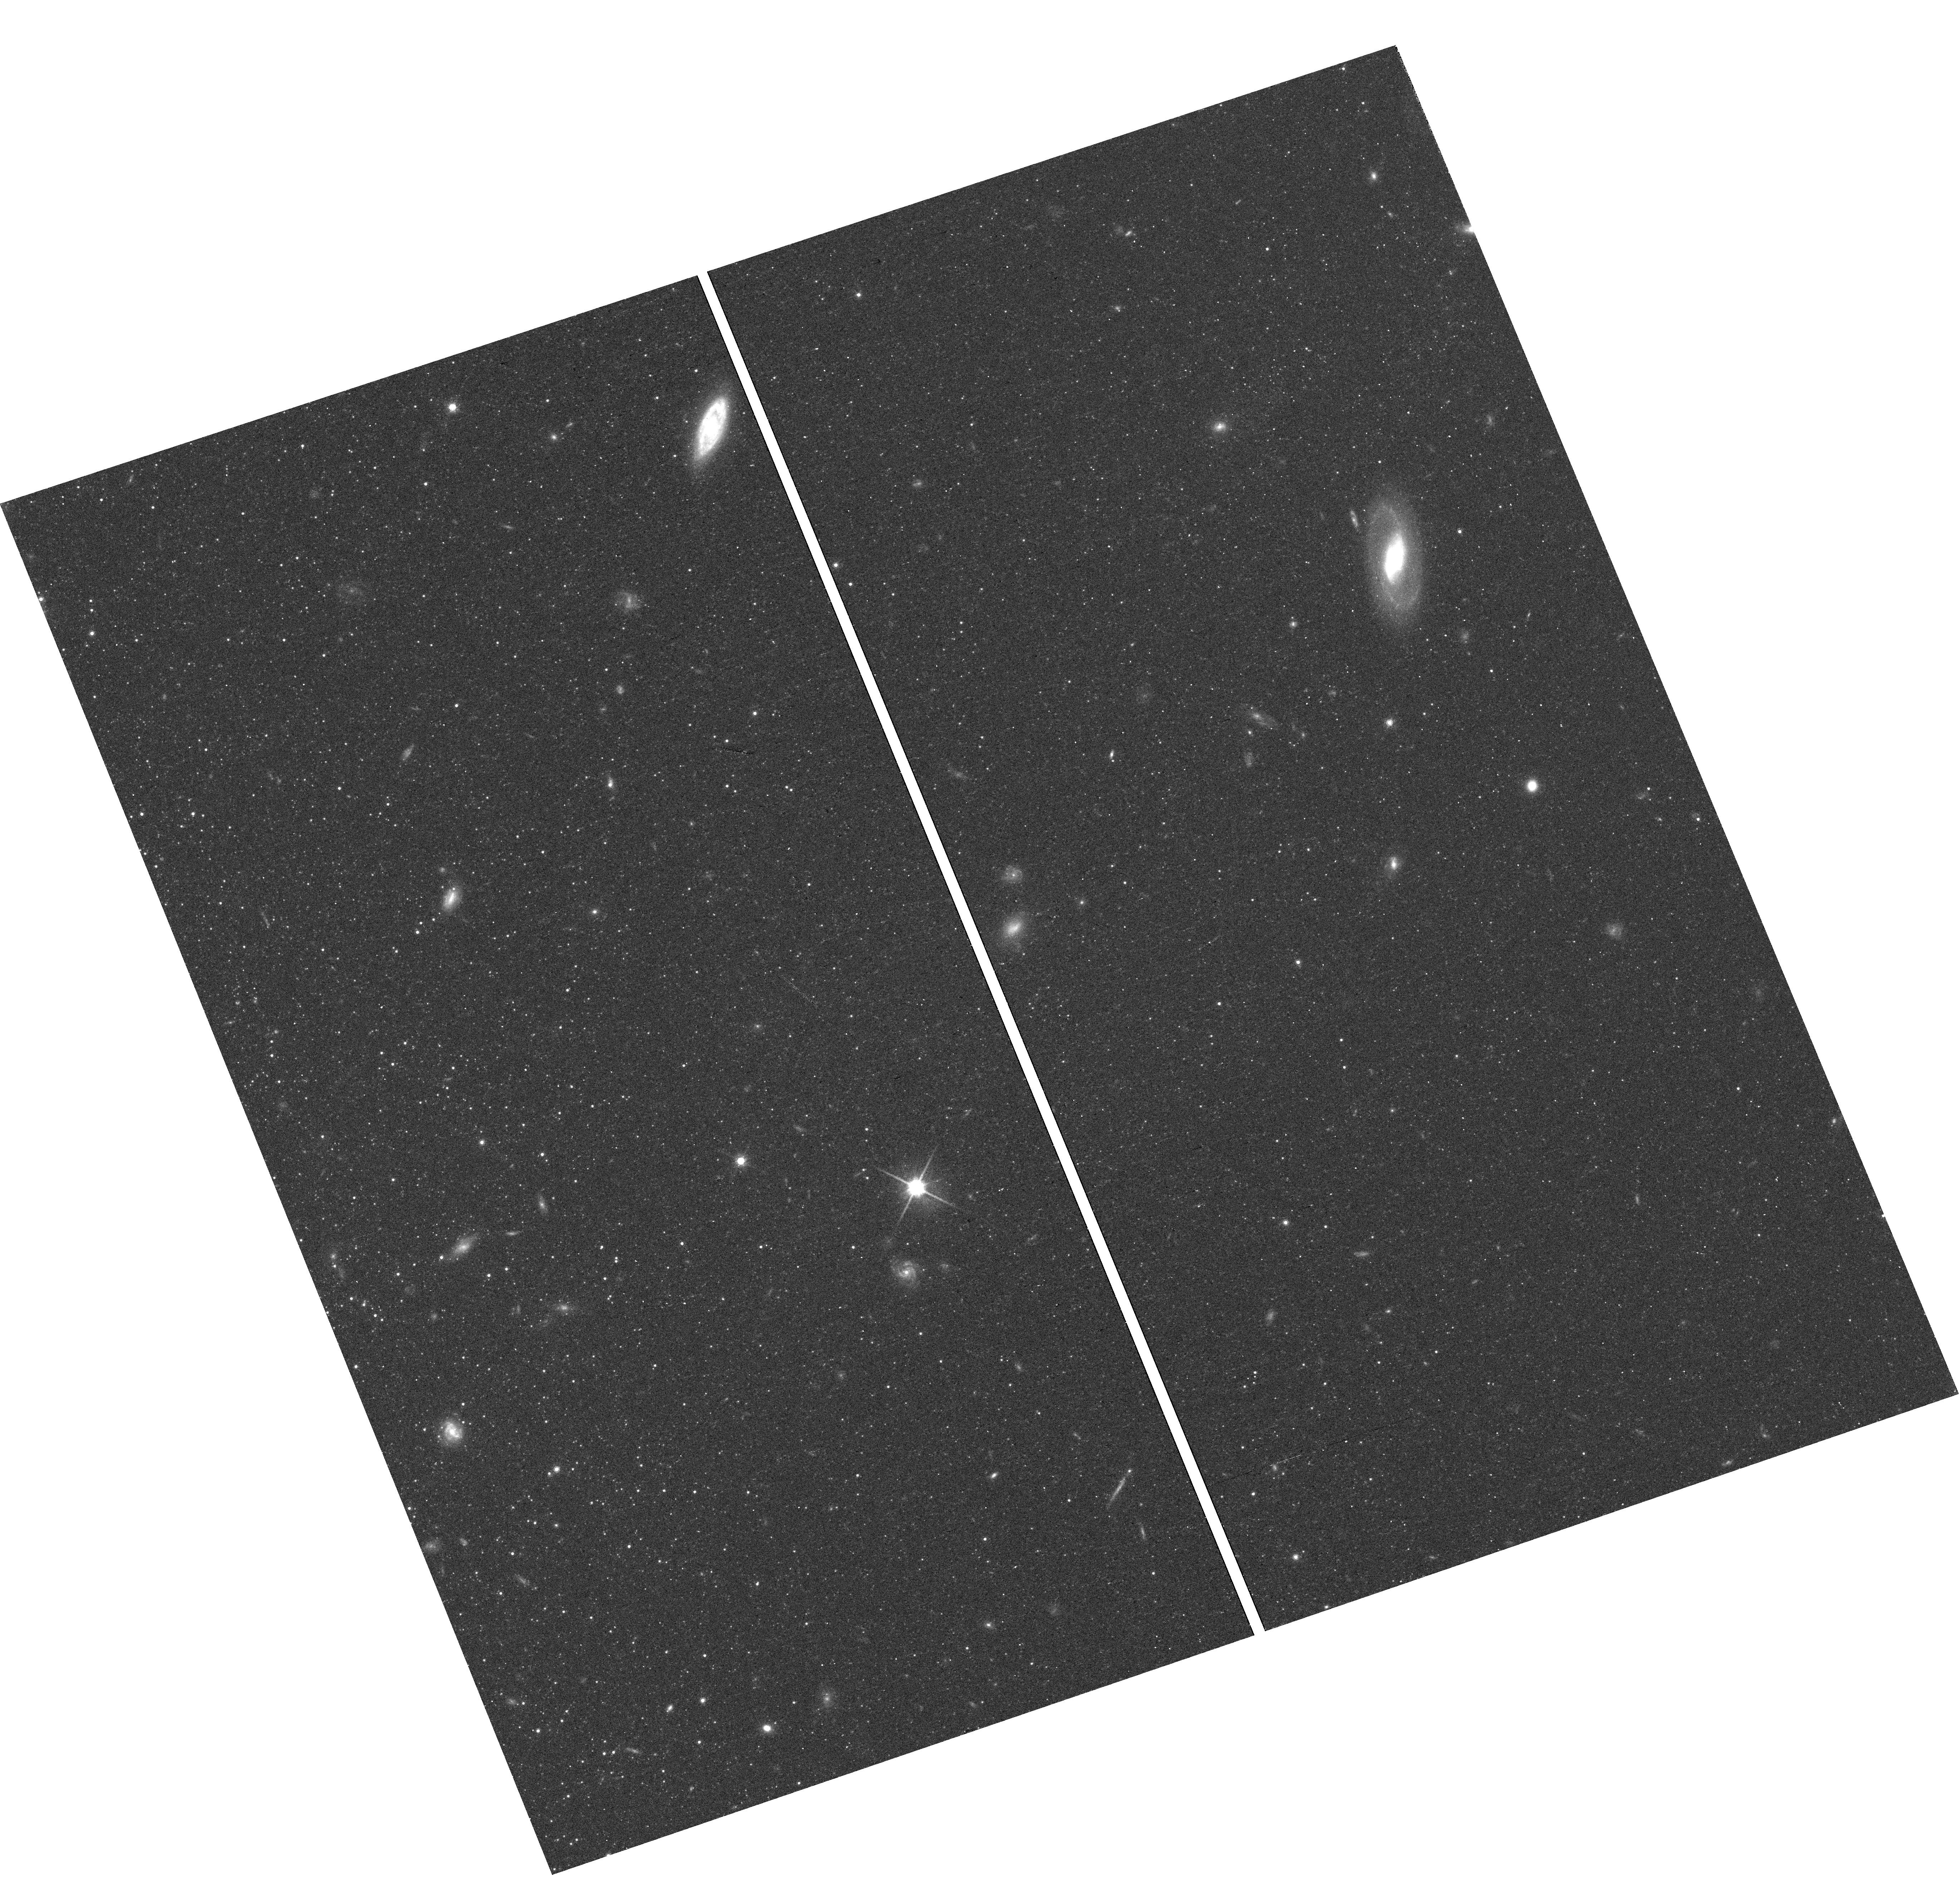
Target: field at RA 13.471°, Dec -37.607°
Instrument: WFC3/UVIS
Filter: F814W
Exposure: 25 min
Observation ID: hst_13461_01_wfc3_uvis_f814w_ic8d01

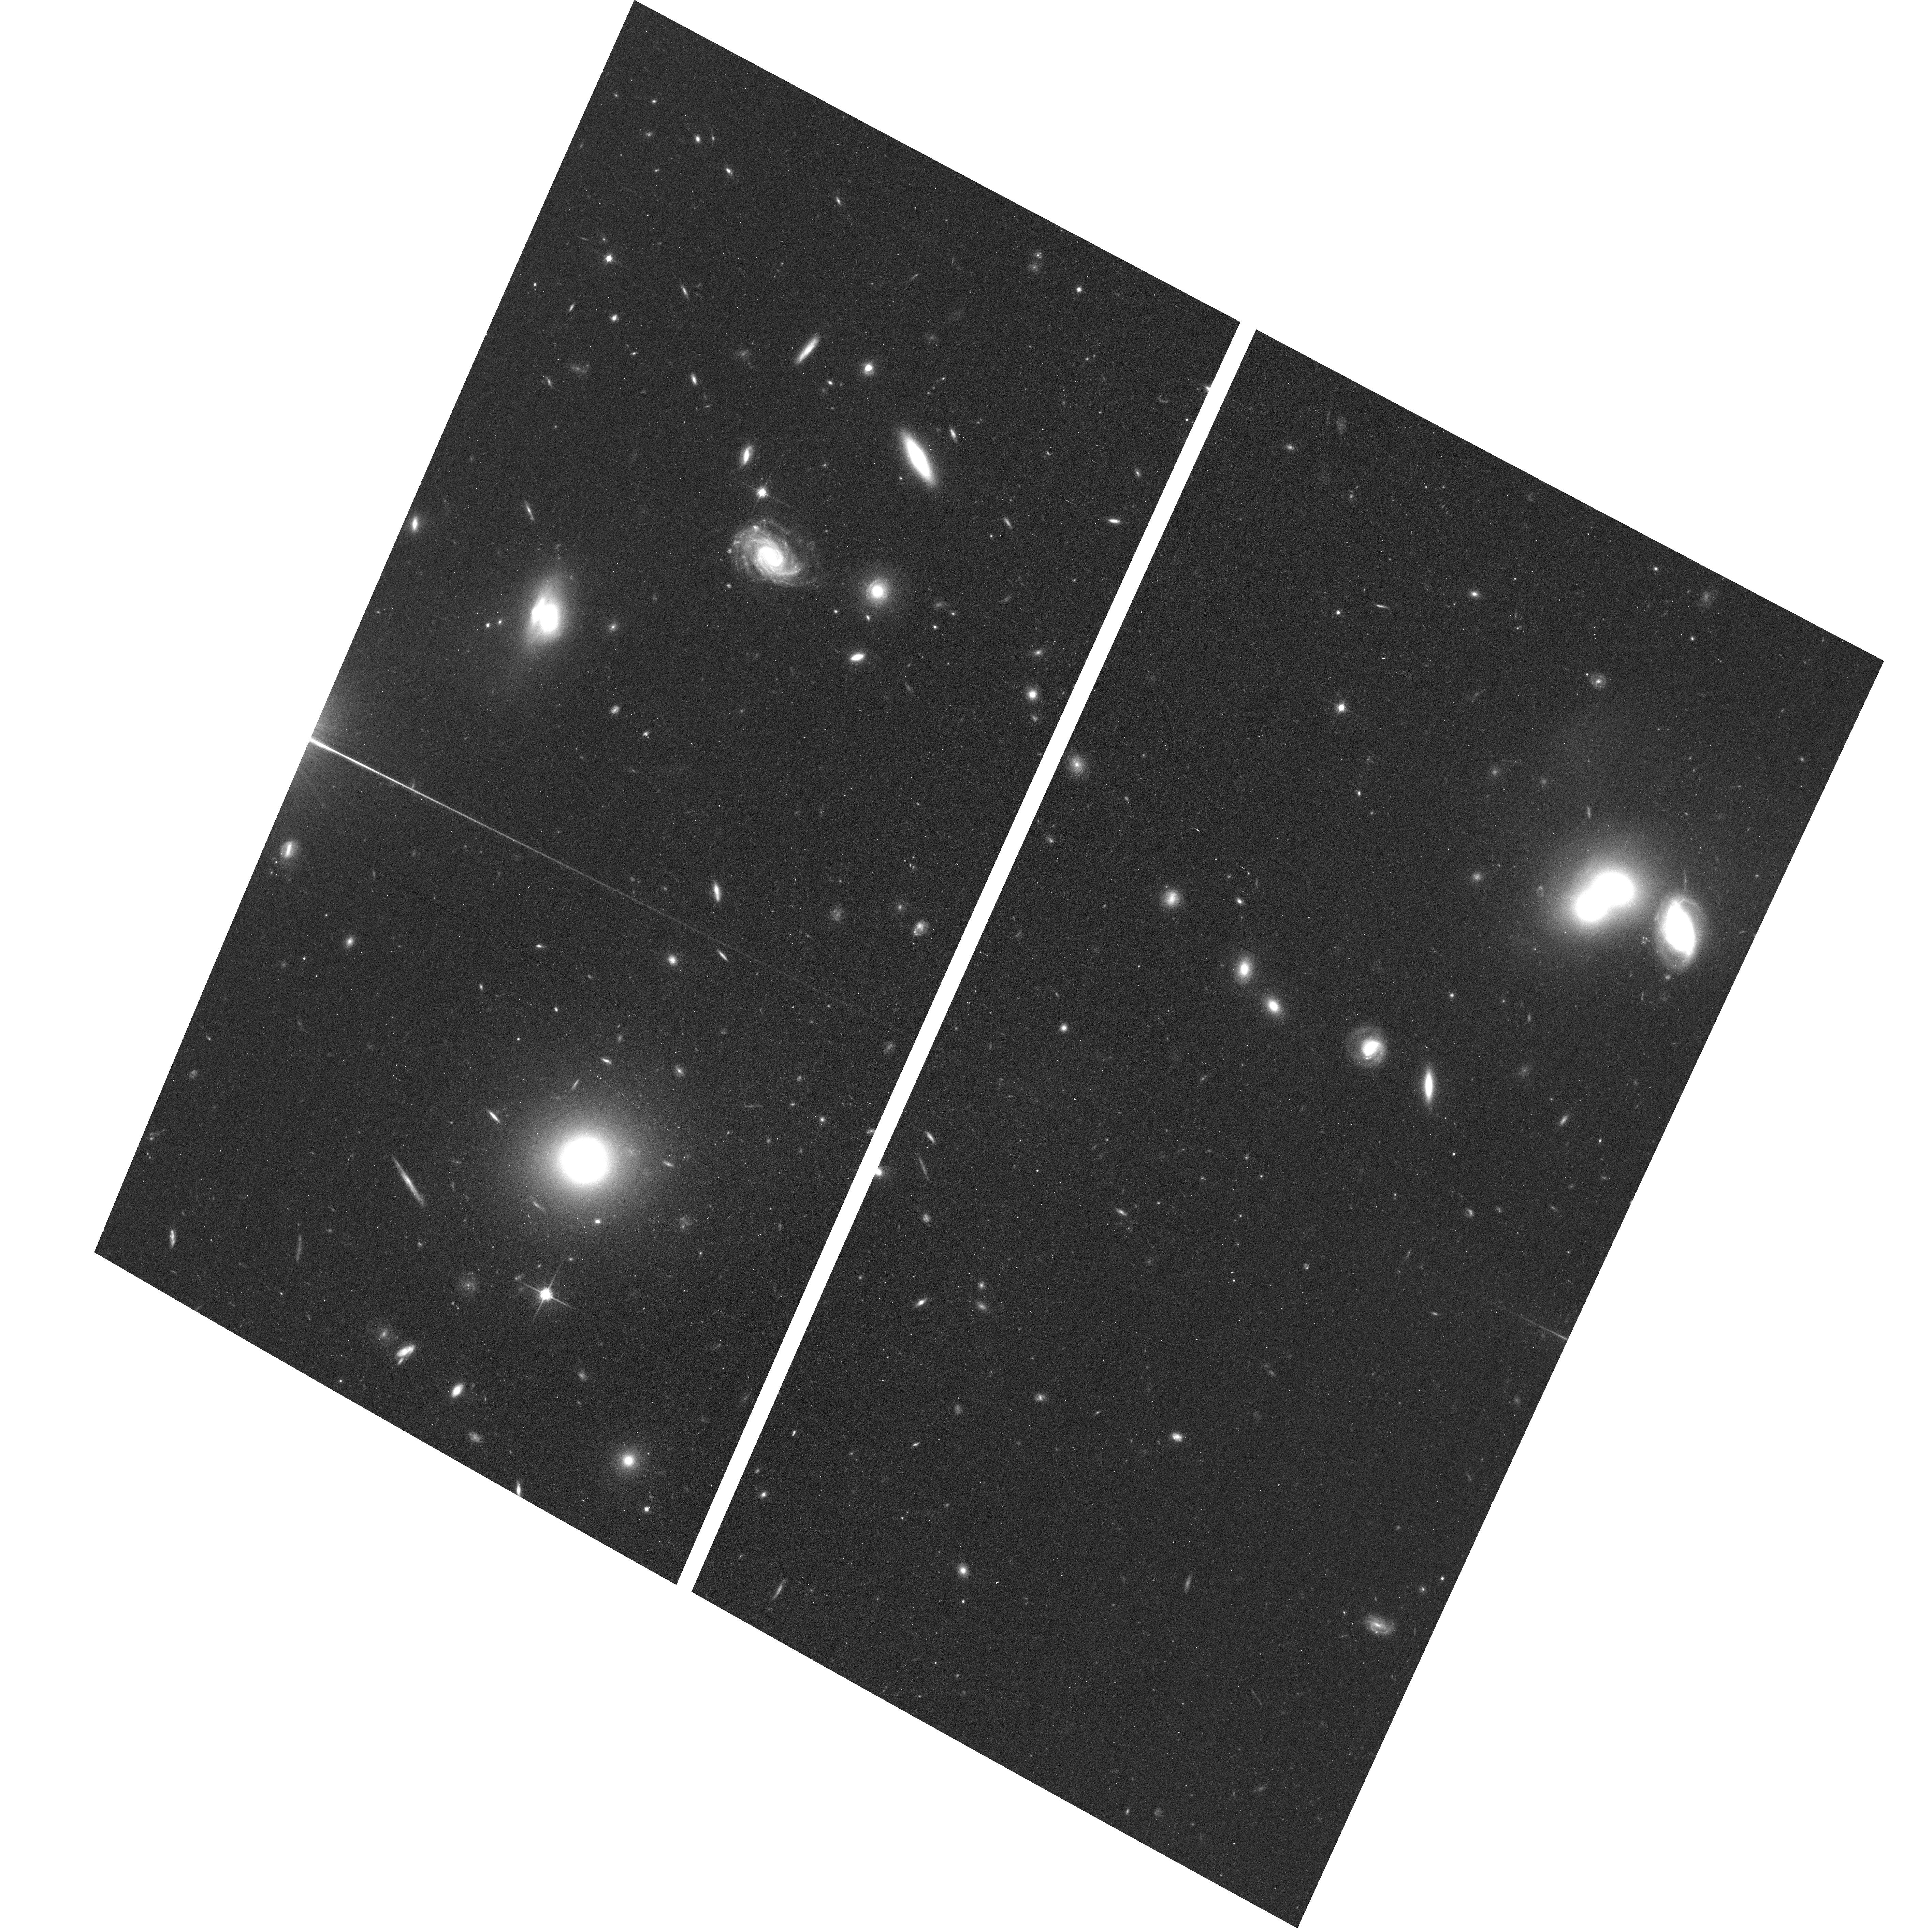
Target: NGC-300-OUTER-2
Instrument: ACS/WFC
Filter: F814W
Exposure: 23 min
Observation ID: hst_13461_02_acs_wfc_f814w_jc8d02

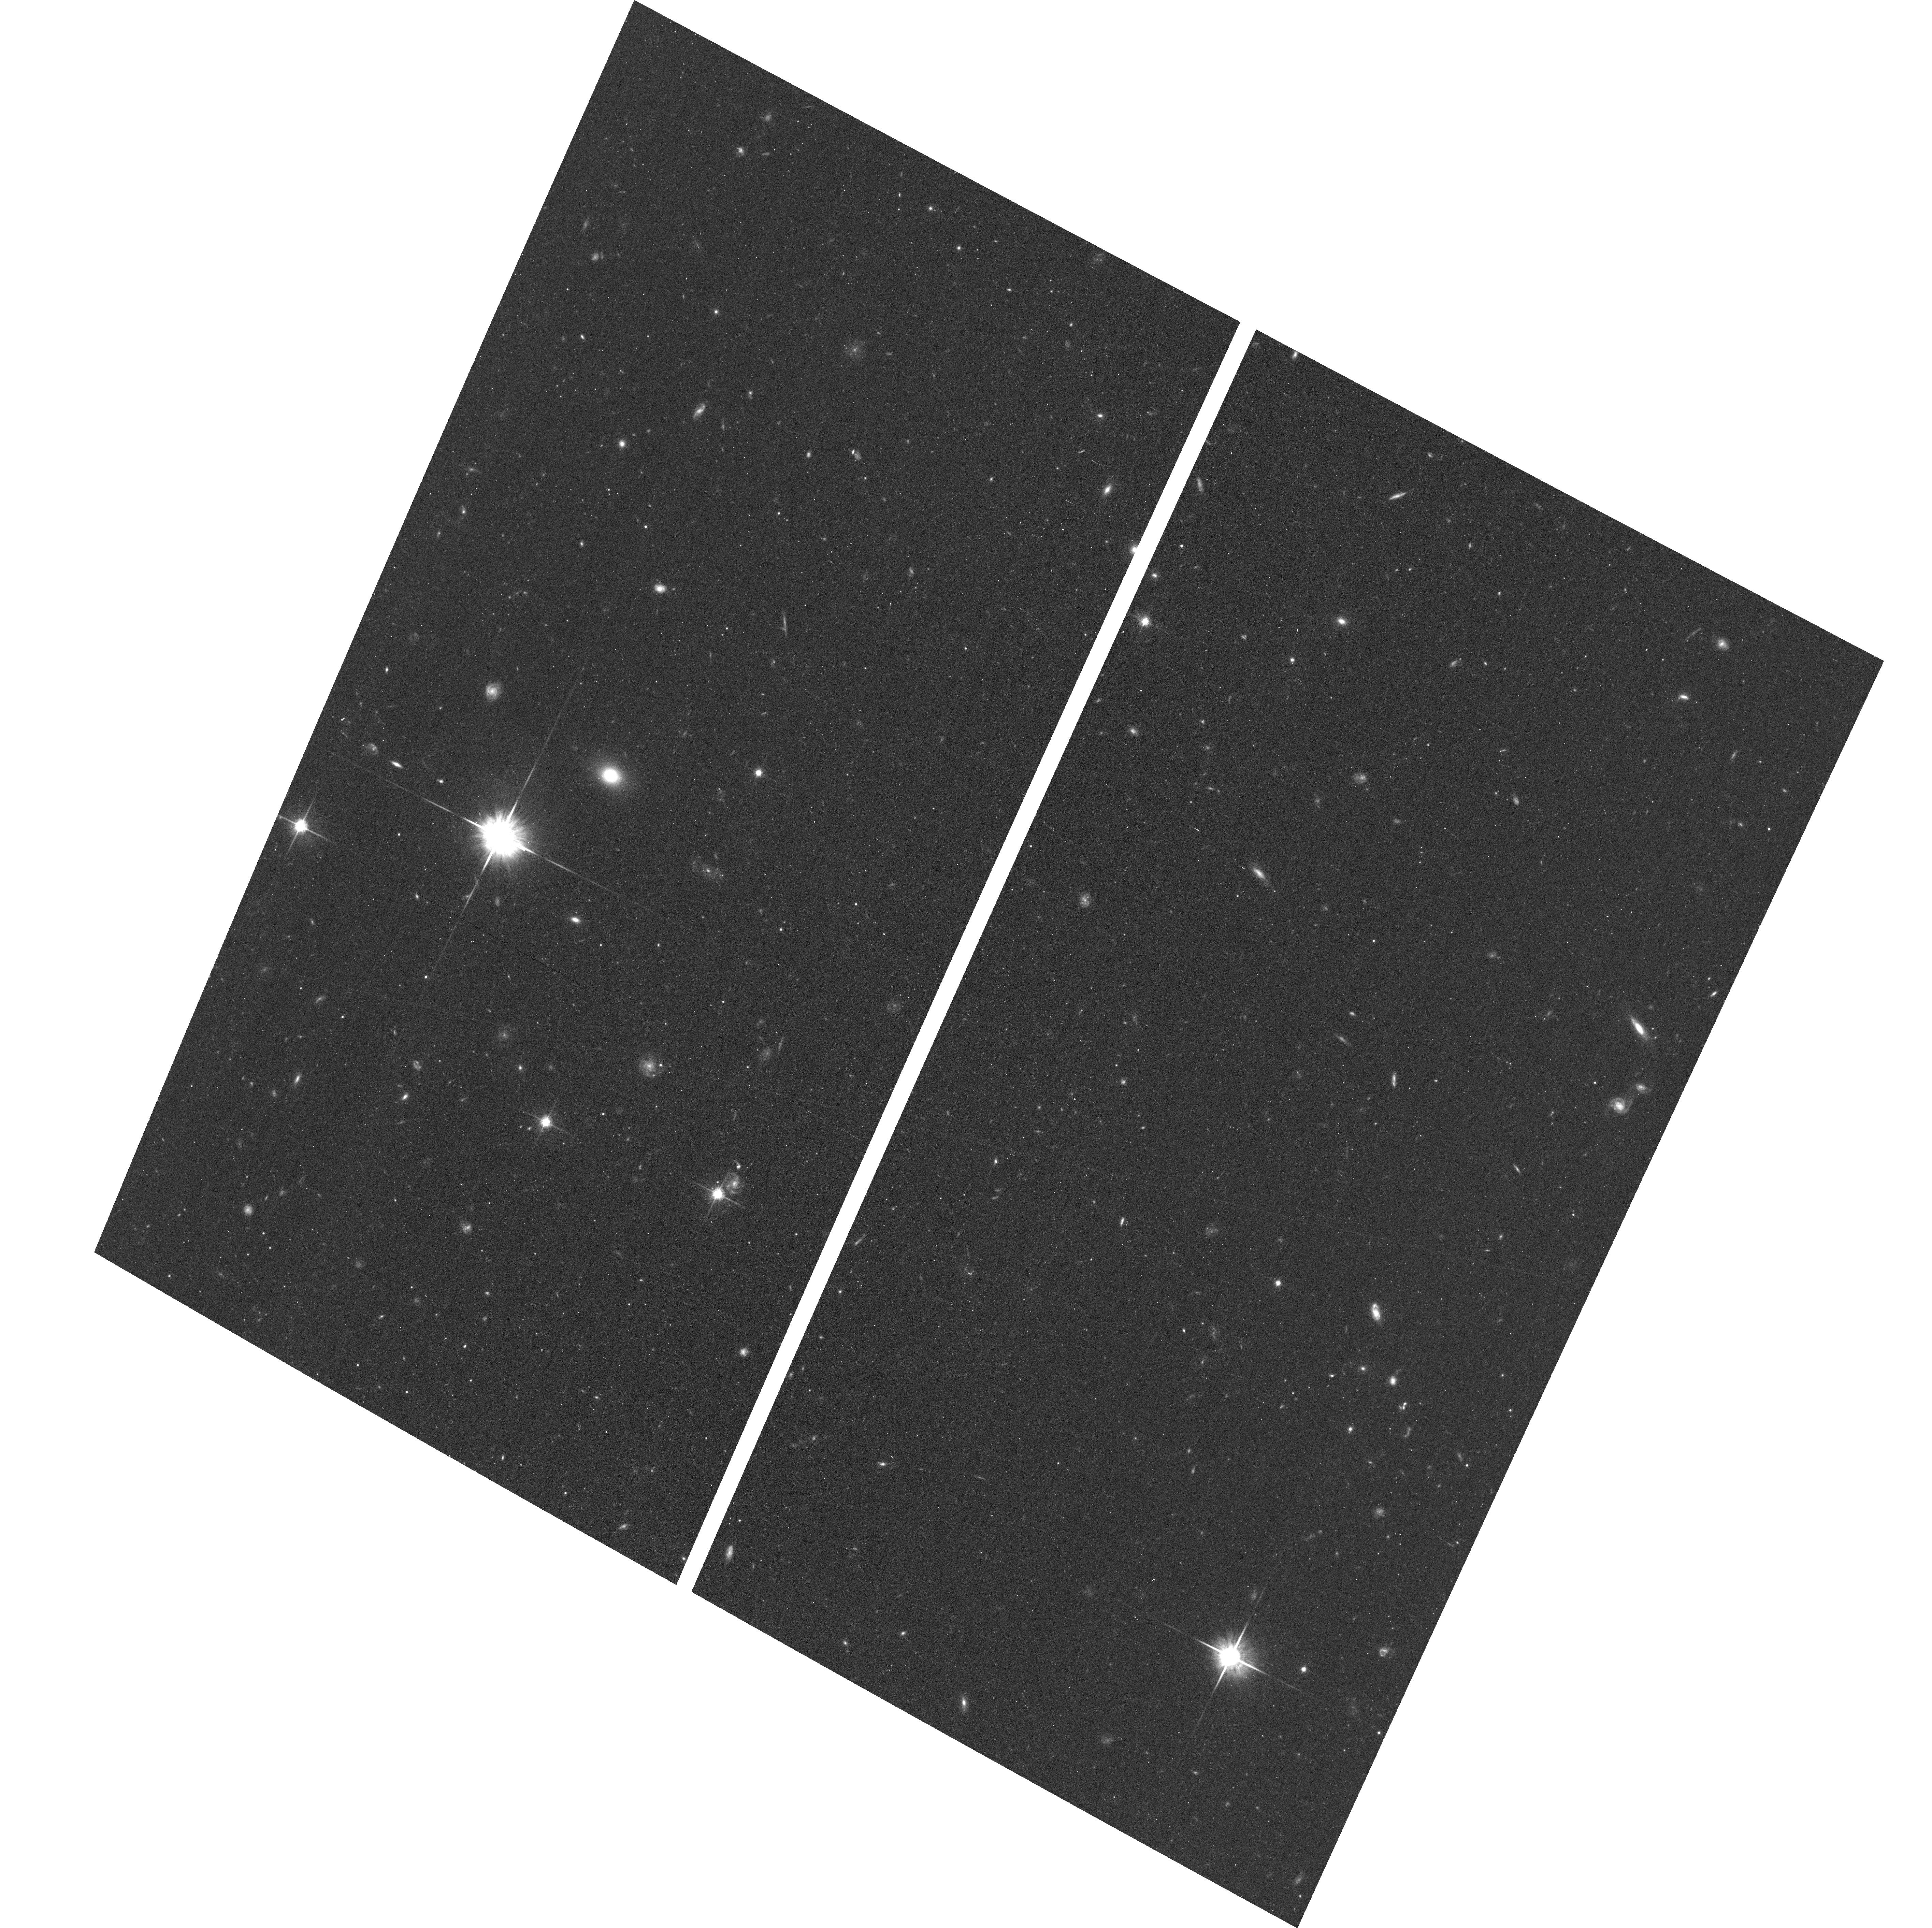
Target: NGC-300-OUTER-1
Instrument: ACS/WFC
Filter: F814W
Exposure: 23 min
Observation ID: hst_13461_01_acs_wfc_f814w_jc8d01

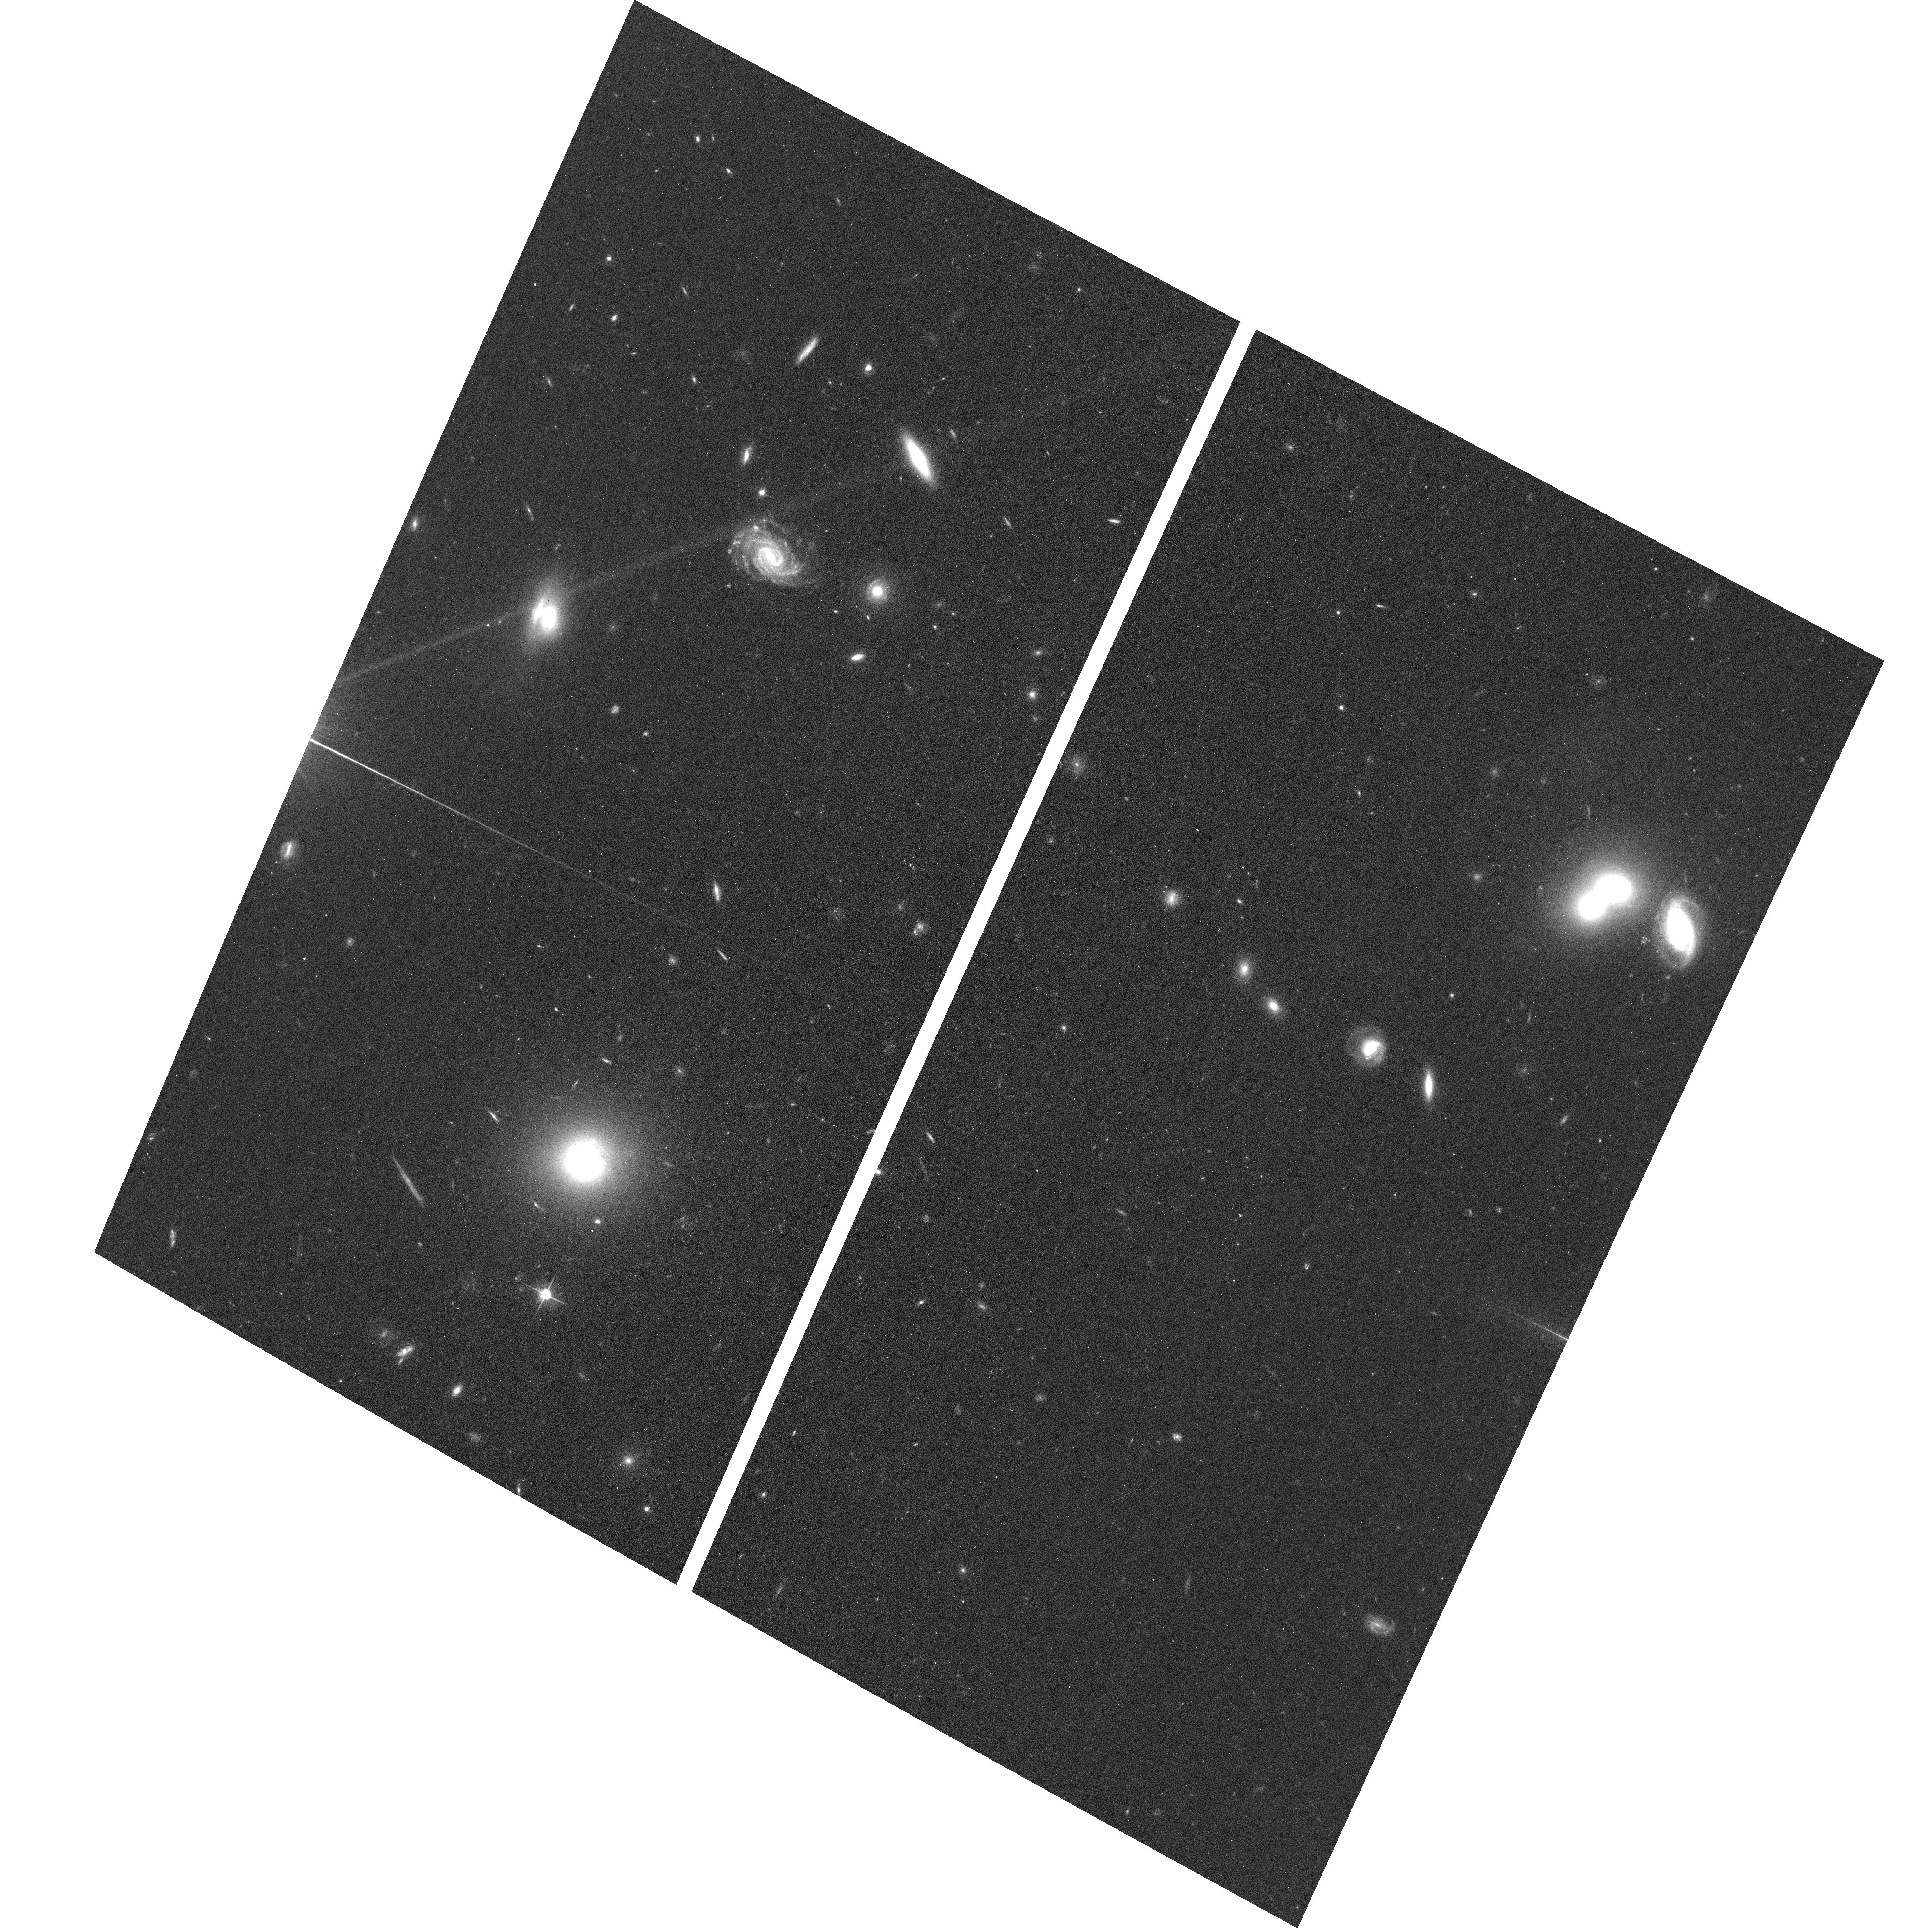
Target: NGC-300-OUTER-2
Instrument: ACS/WFC
Filter: F606W
Exposure: 15 min
Observation ID: hst_13461_02_acs_wfc_f606w_jc8d02

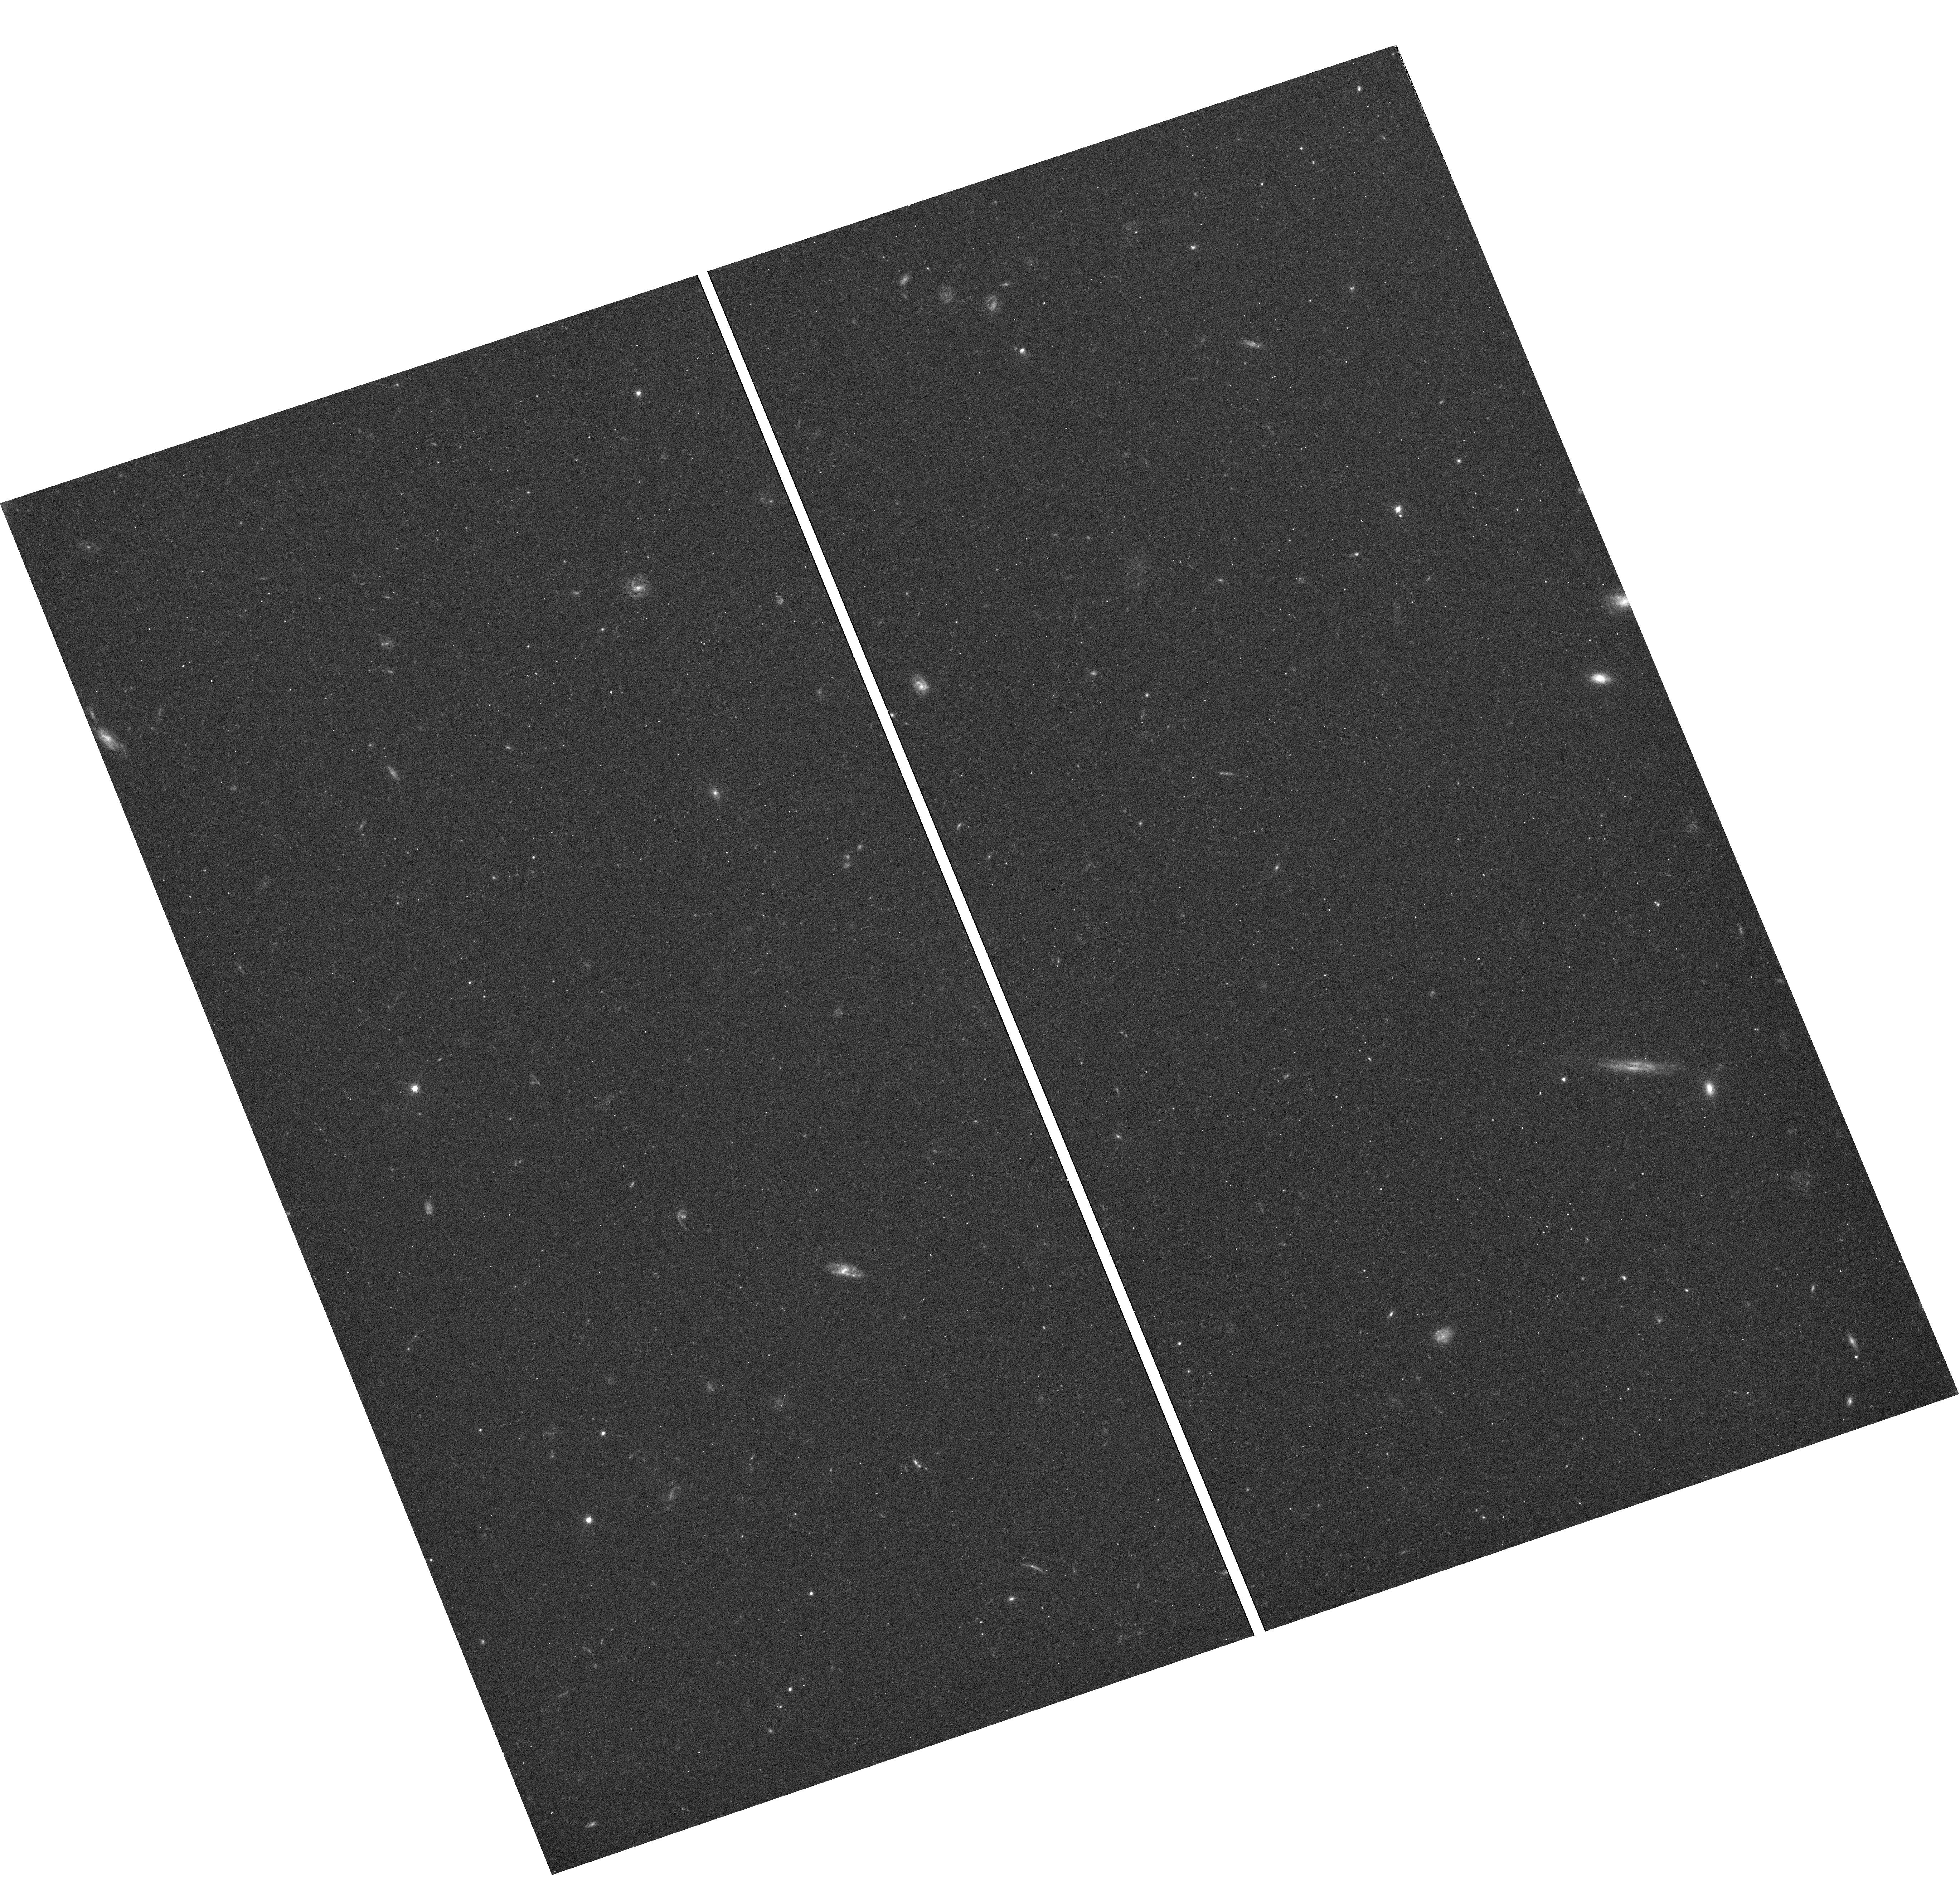
Target: field at RA 13.241°, Dec -37.538°
Instrument: WFC3/UVIS
Filter: F606W
Exposure: 17 min
Observation ID: hst_13461_02_wfc3_uvis_f606w_ic8d02

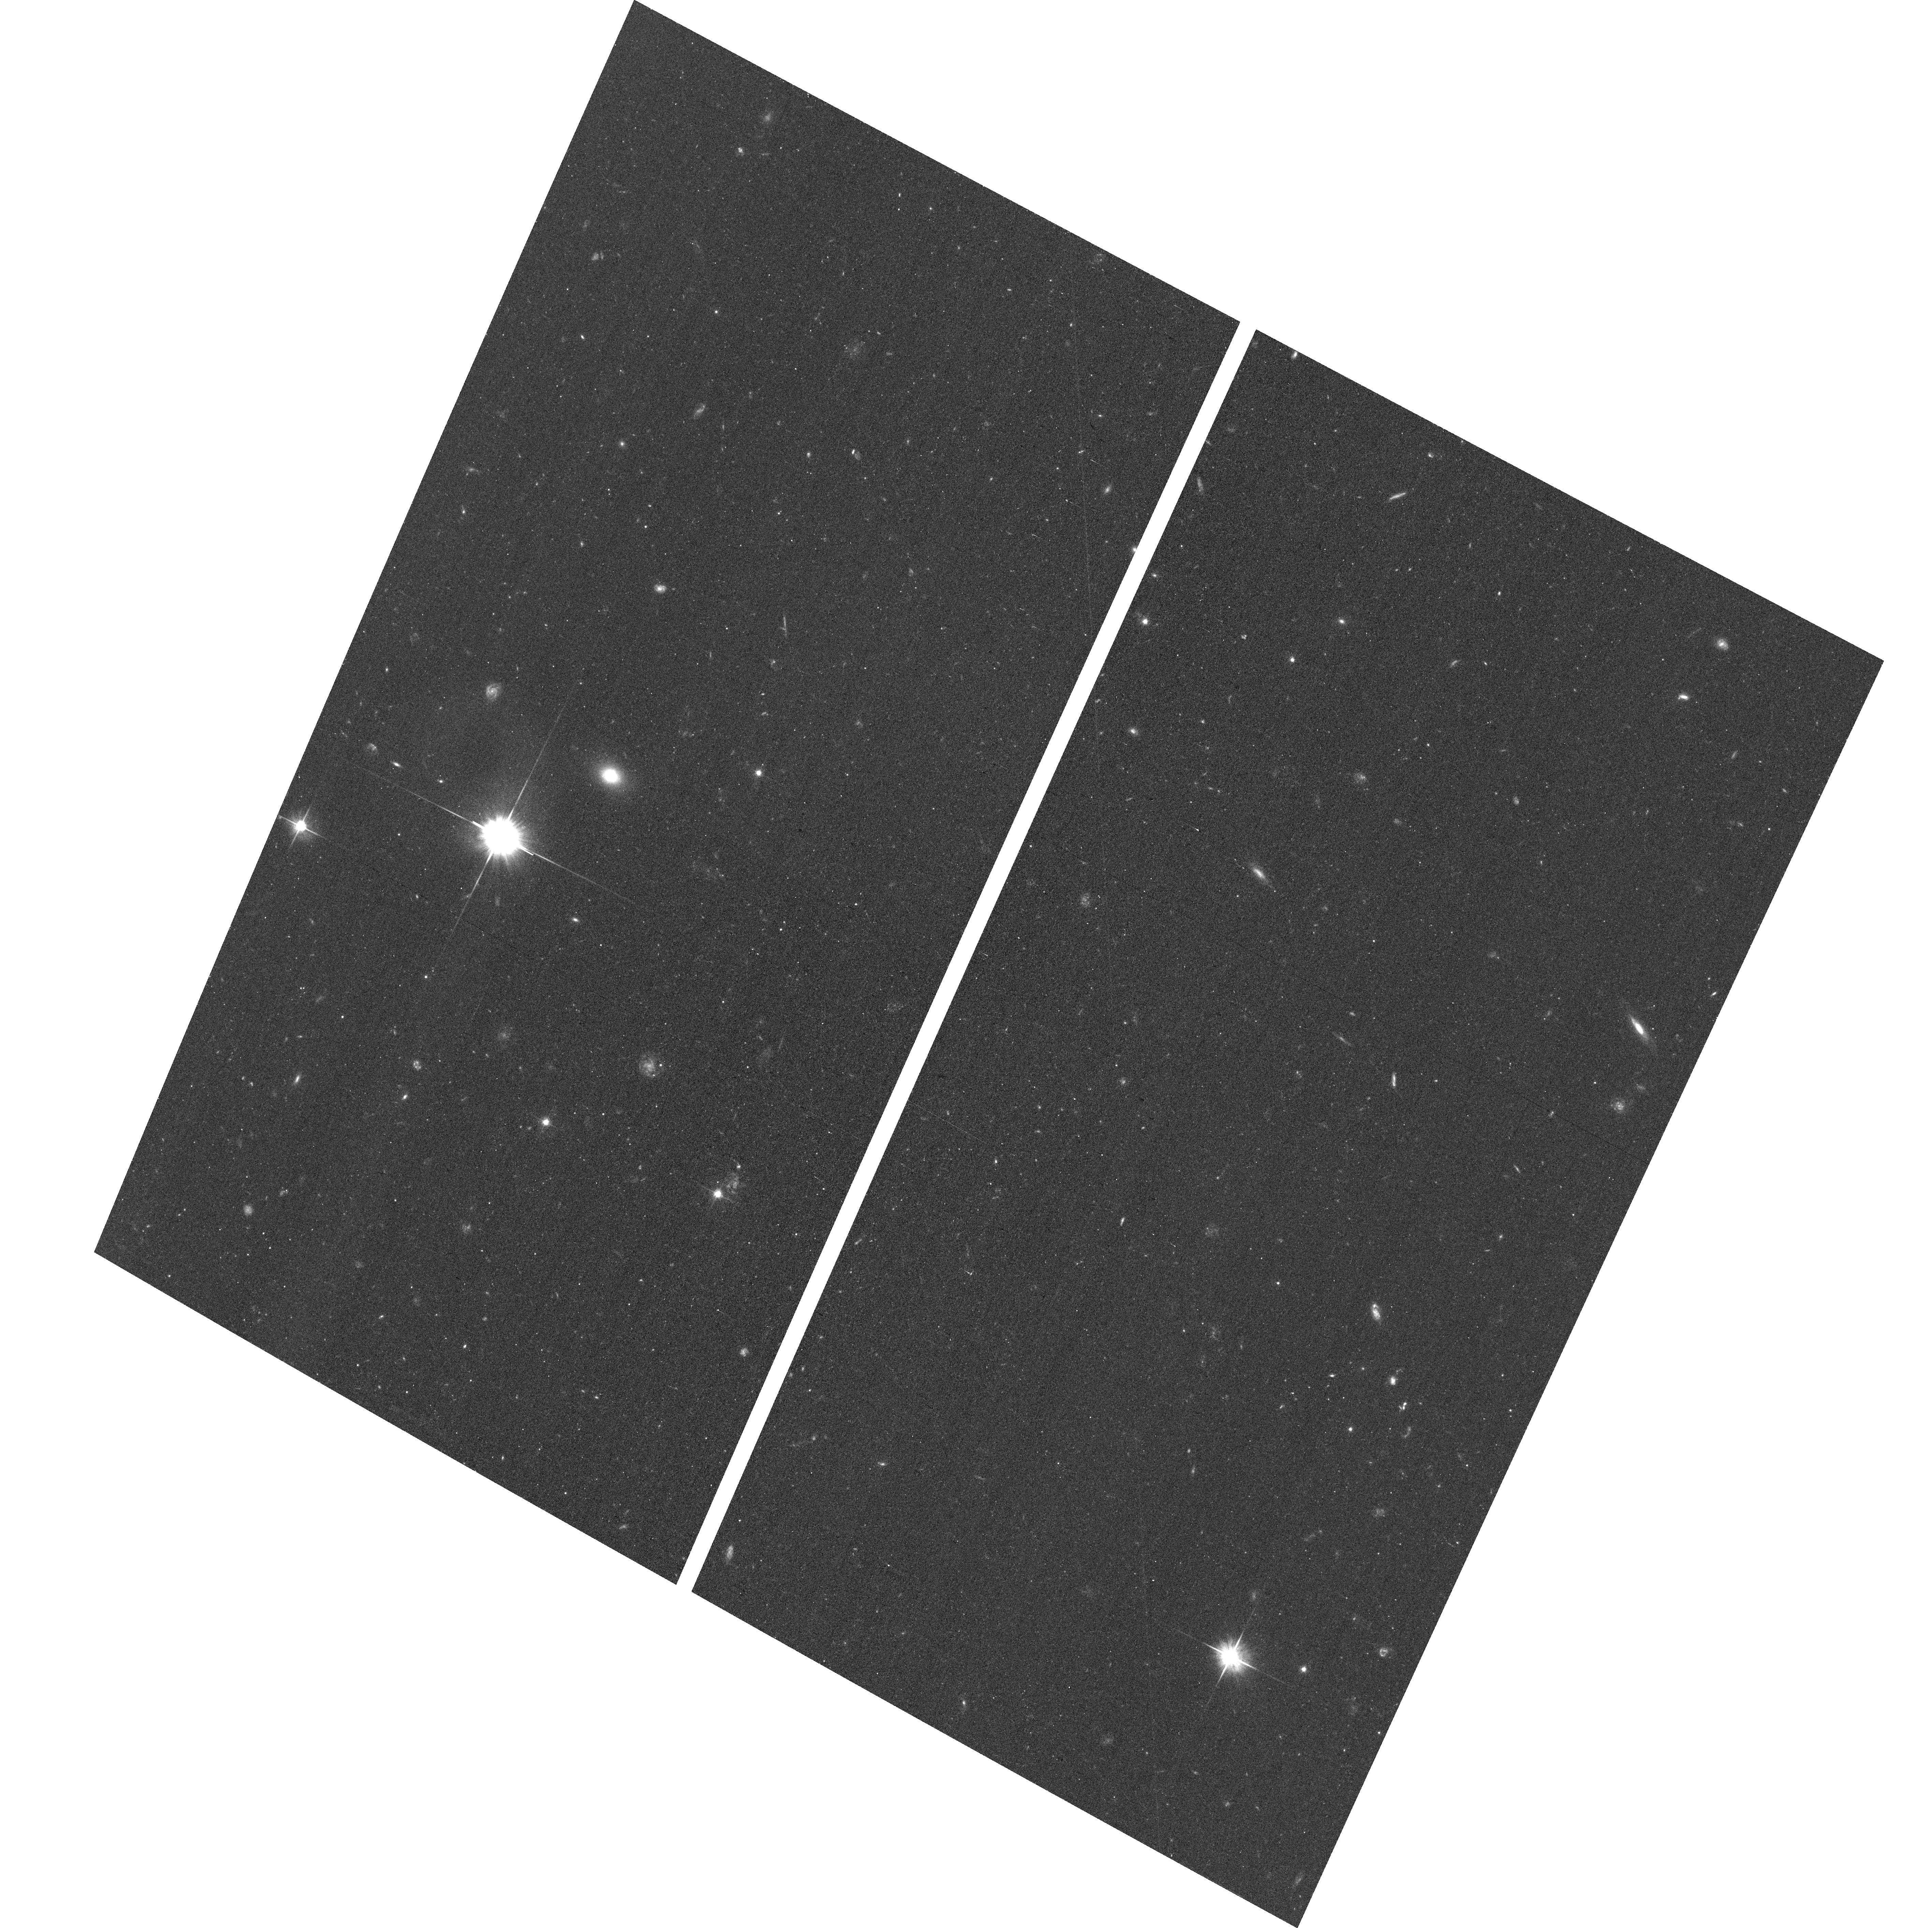
Target: NGC-300-OUTER-1
Instrument: ACS/WFC
Filter: F606W
Exposure: 15 min
Observation ID: hst_13461_01_acs_wfc_f606w_jc8d01

The Influence of Environment on Star Forming Disks (PI: Williams, Benjamin F.)

We propose two single-orbit pointings in the outer NGC 300 disk to extend our measurements of the evolution of the disk structure from 4 scale lengths to 12 scale lengths, matching the radial coverage for the 2 other nearby bulgeless spiral disks, M33 and NGC 2403. With these data, we can measure the star formation rate density to levels well below those probed by GALEX, and we can measure radial trends for different stellar populations. These measurements will distinguish the role of environment in warping the NGC 300 gas disk and will test our tentative result from available HST data that the evolution of the NGC 300 disk mimics that of NGC 2403 and is distinct from that of M33. This result, awaiting confirmation with resolved stellar photometry of the NGC 300 outer disk, suggests that the relatively isolated environments of NGC 2403 and NGC 300 have resulted in significantly different disk structure evolution for galaxies of very similar mass, metallicity, star formation rate, and morphology.